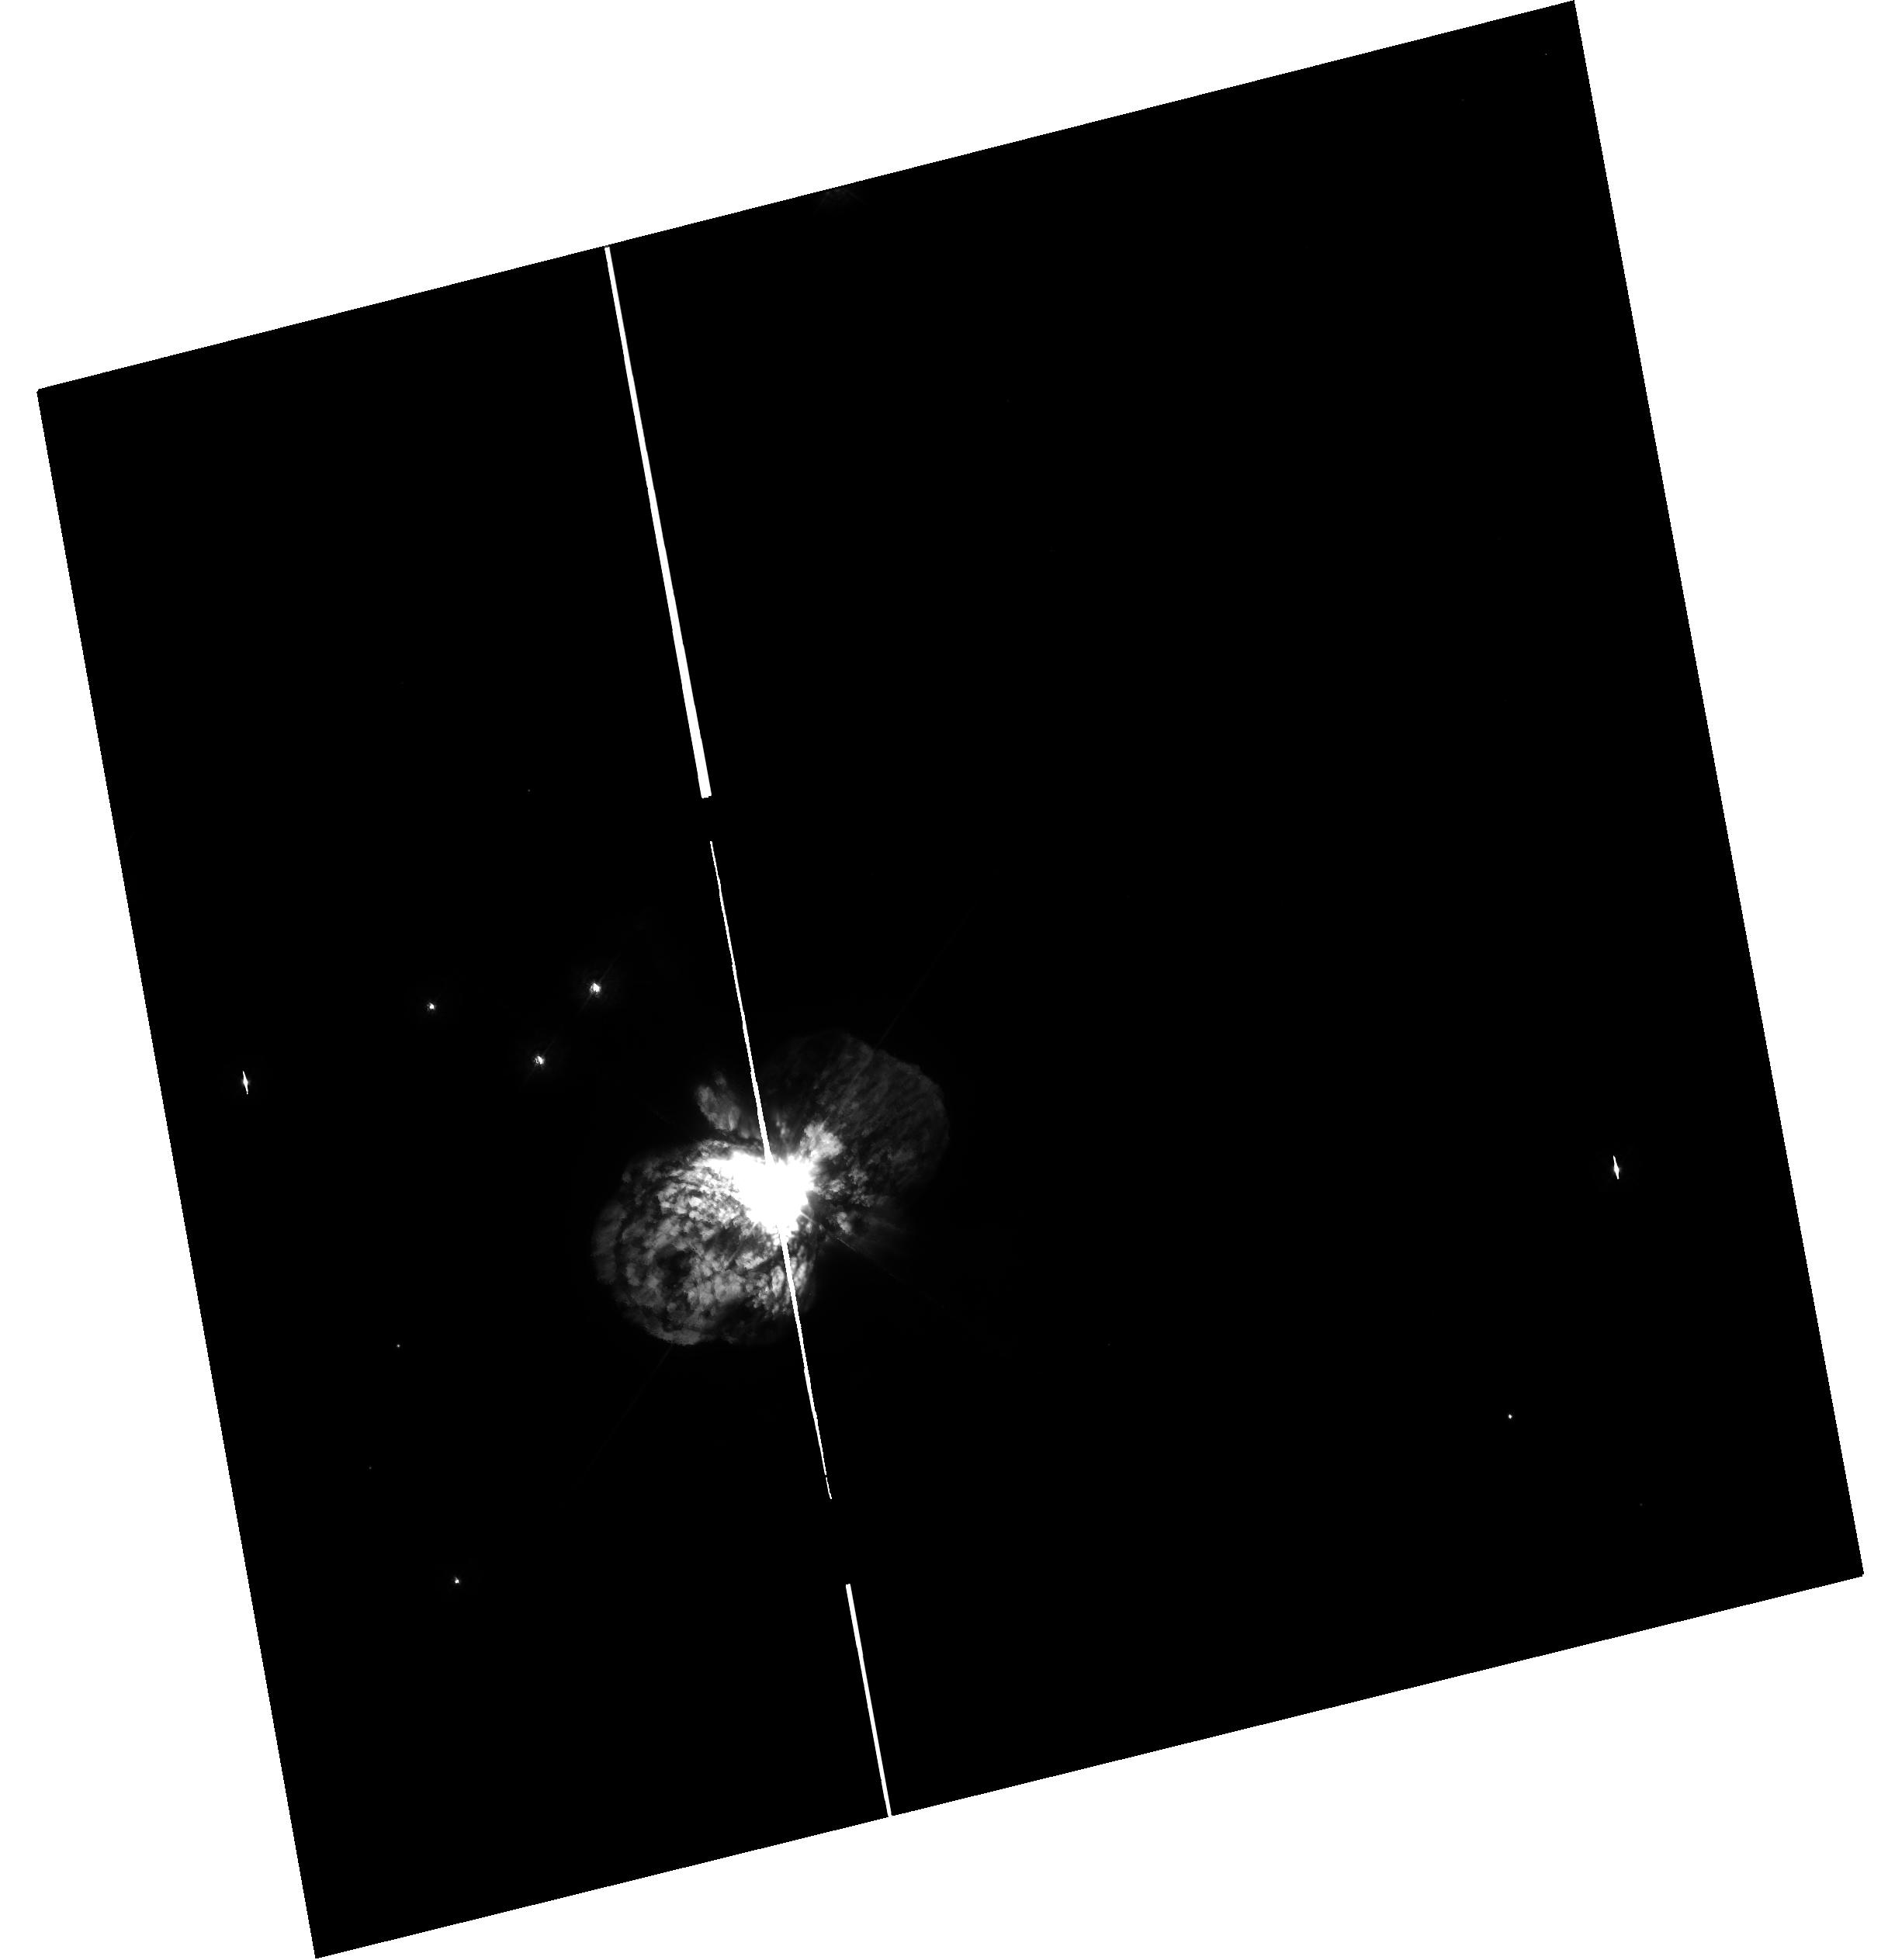
Target: ETA-CAR. Instrument: WFC3/UVIS. Filter: F336W. Exposure: 4 min. Observation ID: hst_15596_01_wfc3_uvis_f336w_idtl01

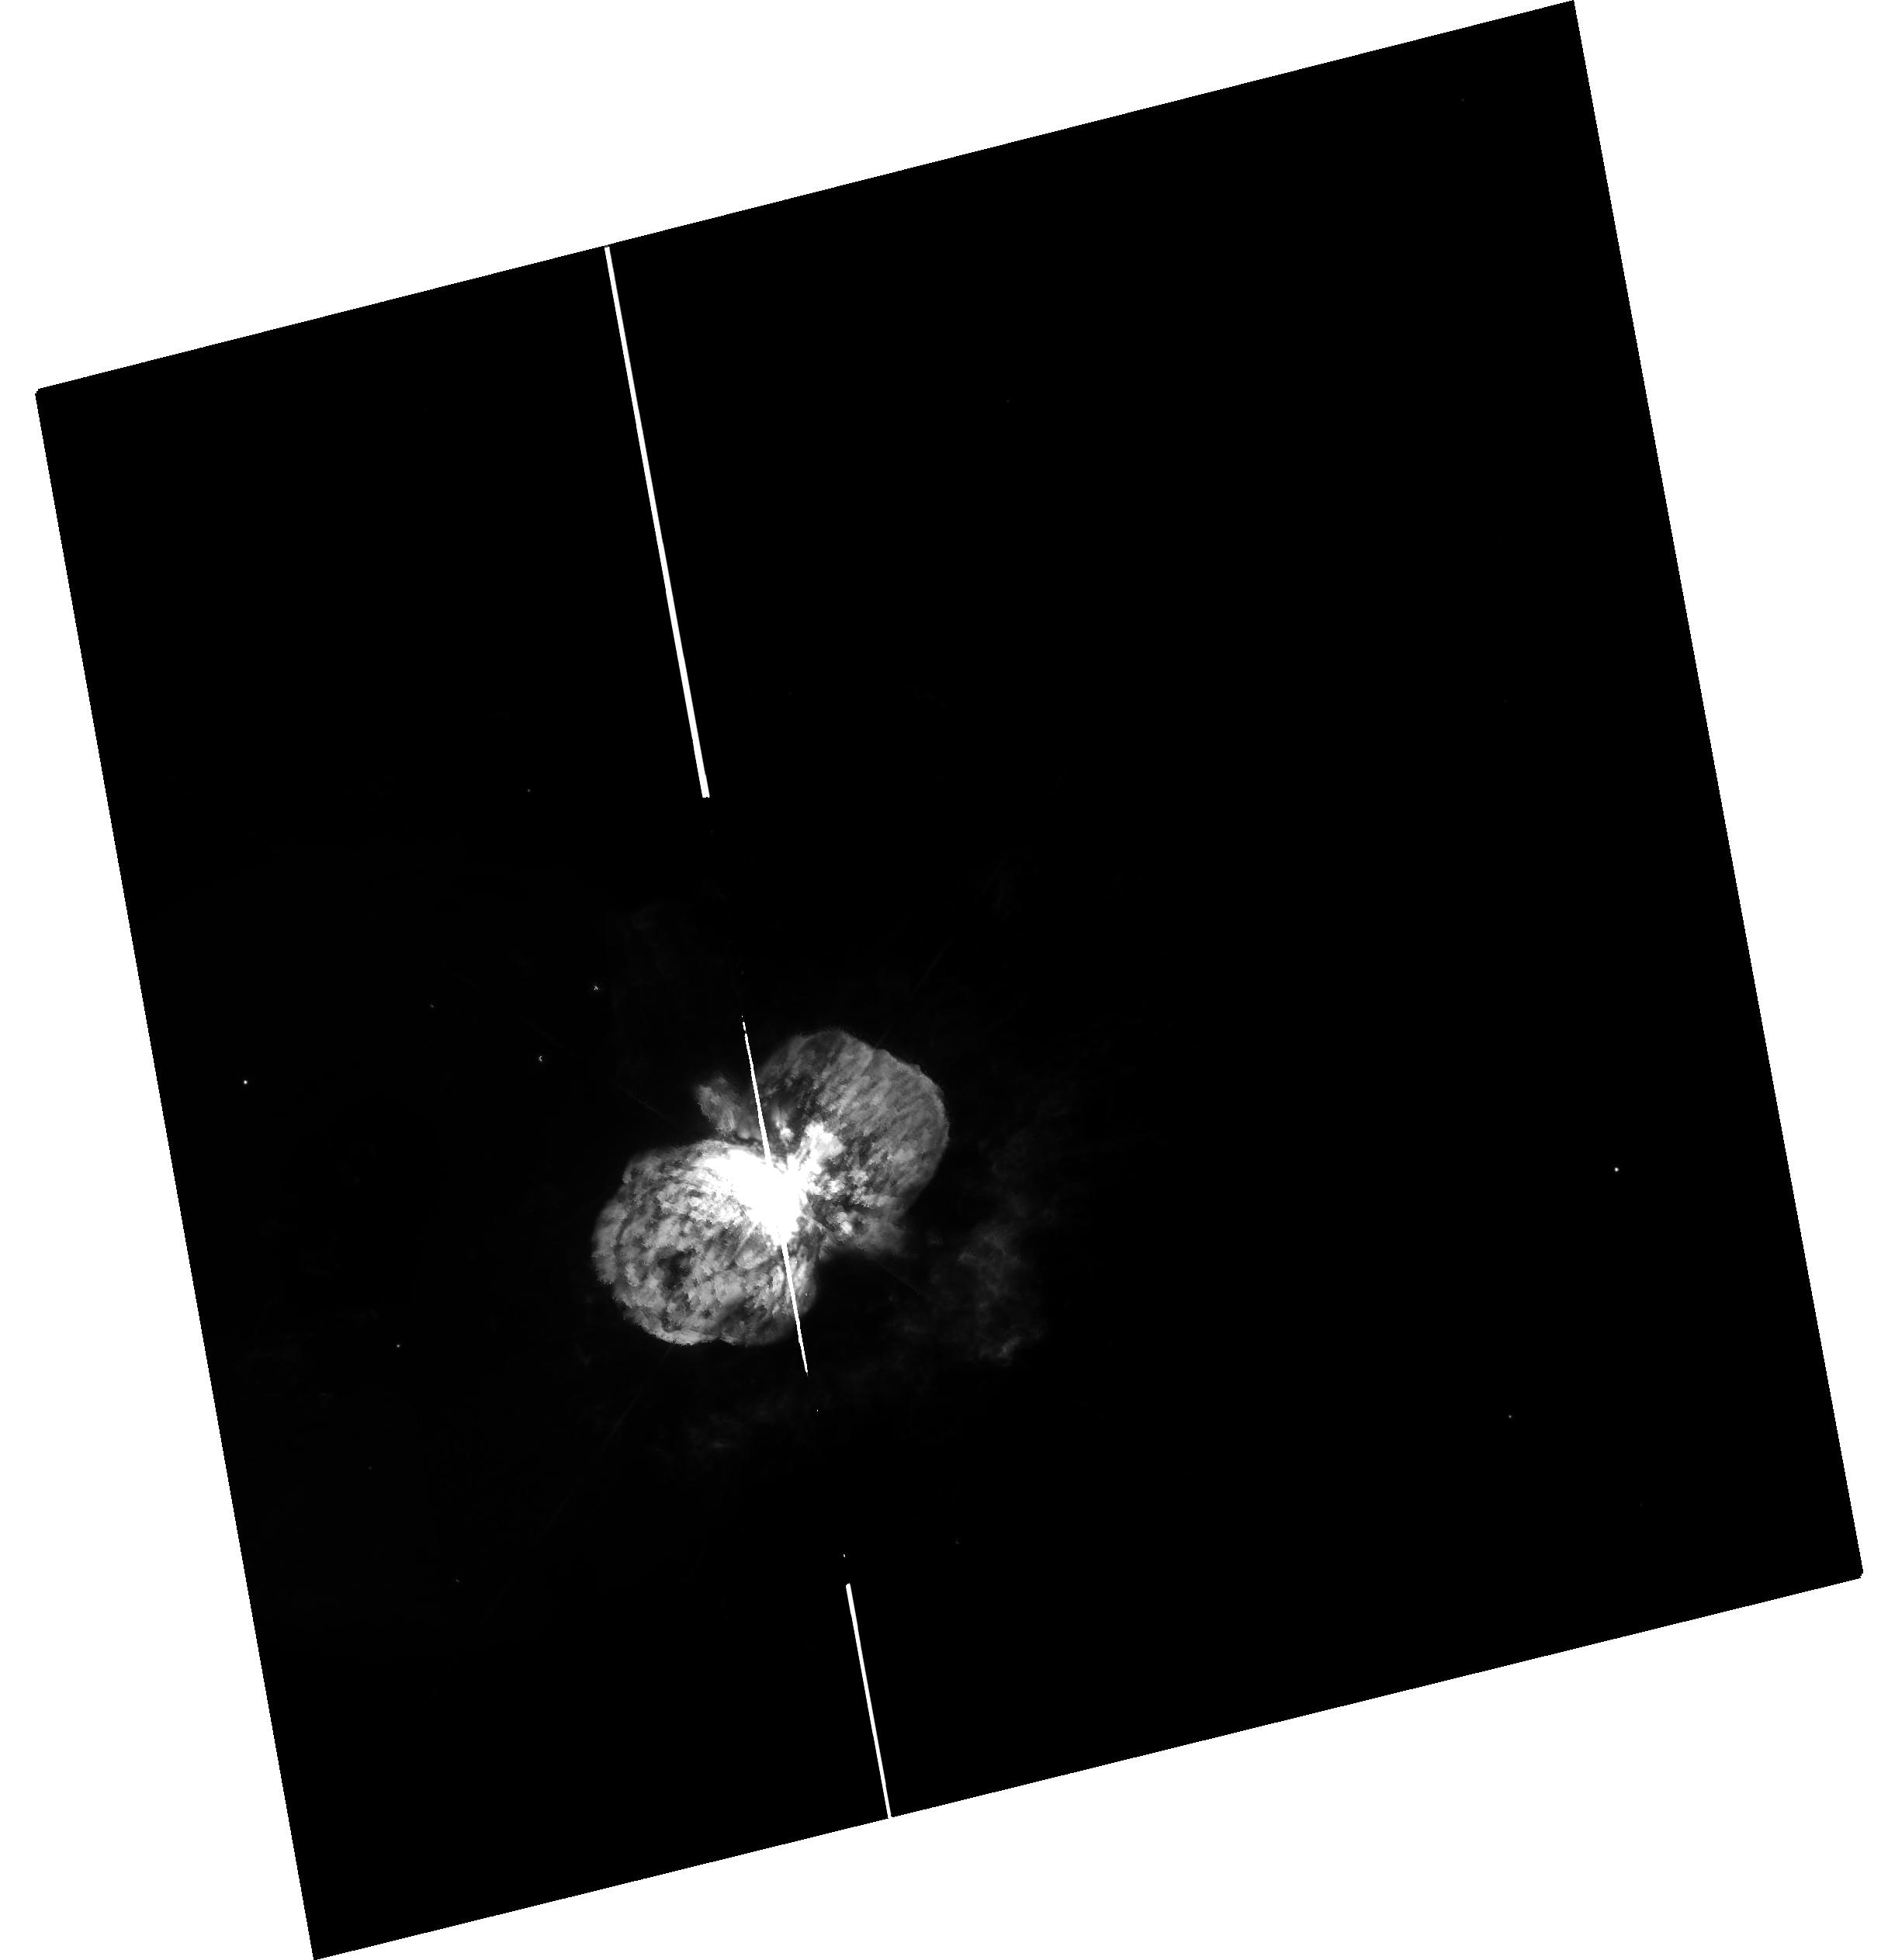
Target: ETA-CAR. Instrument: WFC3/UVIS. Filter: F658N. Exposure: 9 min. Observation ID: hst_15596_01_wfc3_uvis_f658n_idtl01

Directors Discretionary observations of shock excitation around Eta Carinae with WFC3 (PI: Smith, Nathan)

In cycle 25, time was awarded to obtain a UV image of Mg II 2800 emission in the nebula around the massive star Eta Carinae, using the F280N filter with WFC3/UVIS. This was the first WFC3 imaging of Eta Car, the first image of Mg II around a massive star, and the first deep UV image of the nebulosity around Eta Carinae. That image revealed strong Mg II emission, but with very unexpected morphology. The Mg II is essentially anticorrelated with the other line emission seen previously in H-alpha, [N II], or [Fe II] emission. The Mg II emission provides an entirely new view of Eta Carinae, revealing a significant reservoir of additional ejecta mass and kinetic energy outside the main bipolar nebula, which has been invisible in all other imaging filters used so far. To accomplish the originally stated goal of using Mg II as a diagnostic of shocks in the ejecta, we need to understand the alignment of the Mg II emission as compared to other tracers like H-alpha, and the Mg II image needs to be continuum subtracted to separate line emission from dust-scattered starlight. This DD proposal requests images in the F336W (continuum subtraction) and F658N ([N II]) filters at the current epoch. This is urgently needed because the nebula is expanding rapidly and differentially; WFPC2 images from more than a decade ago are inadequate for proper alignment. These additional images (1 orbit) will permit a quantitative analysis of the shock conditions that give rise to the separation of Mg II and H-alpha, and will allow us to separate shocked gas from photoionized ejecta. We also request a very short exposure in F280N to patch saturated pixels in the existing F280N image.